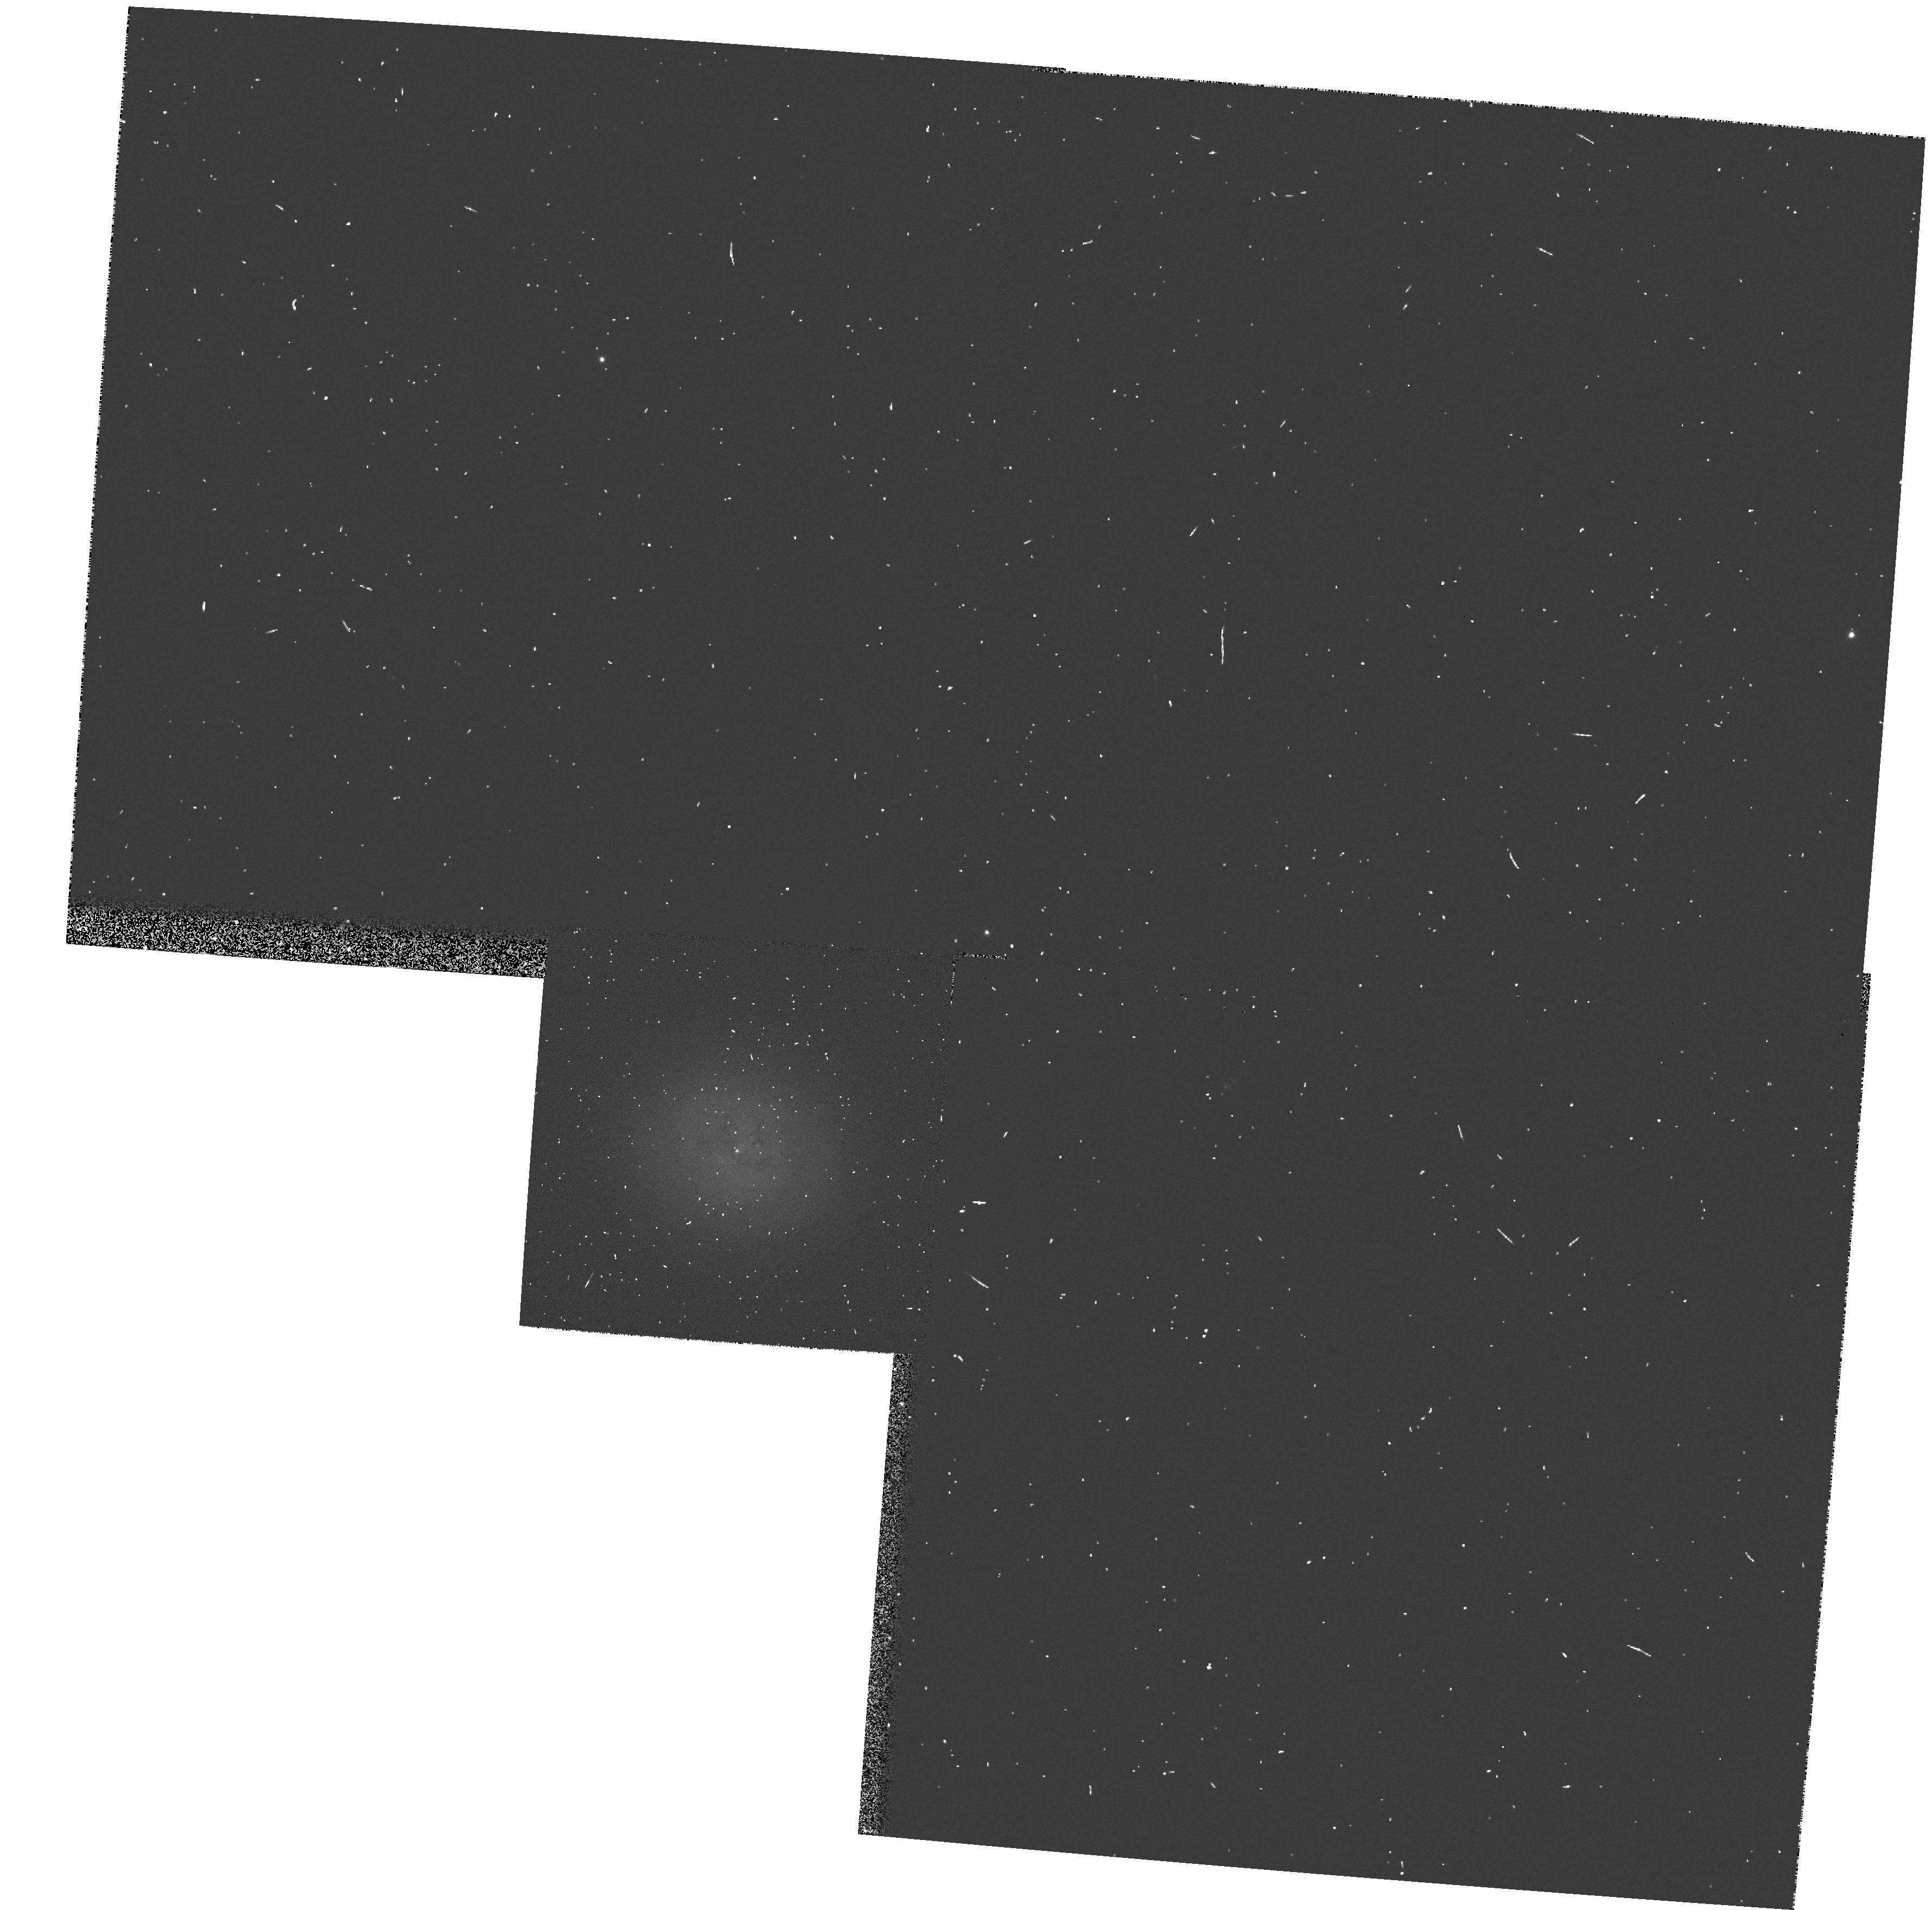
Target: IC3540. Instrument: WFPC2/PC. Filter: F555W. Exposure: 3 min. Observation ID: hst_5999_38_wfpc2_pc_f555w_u2tv38

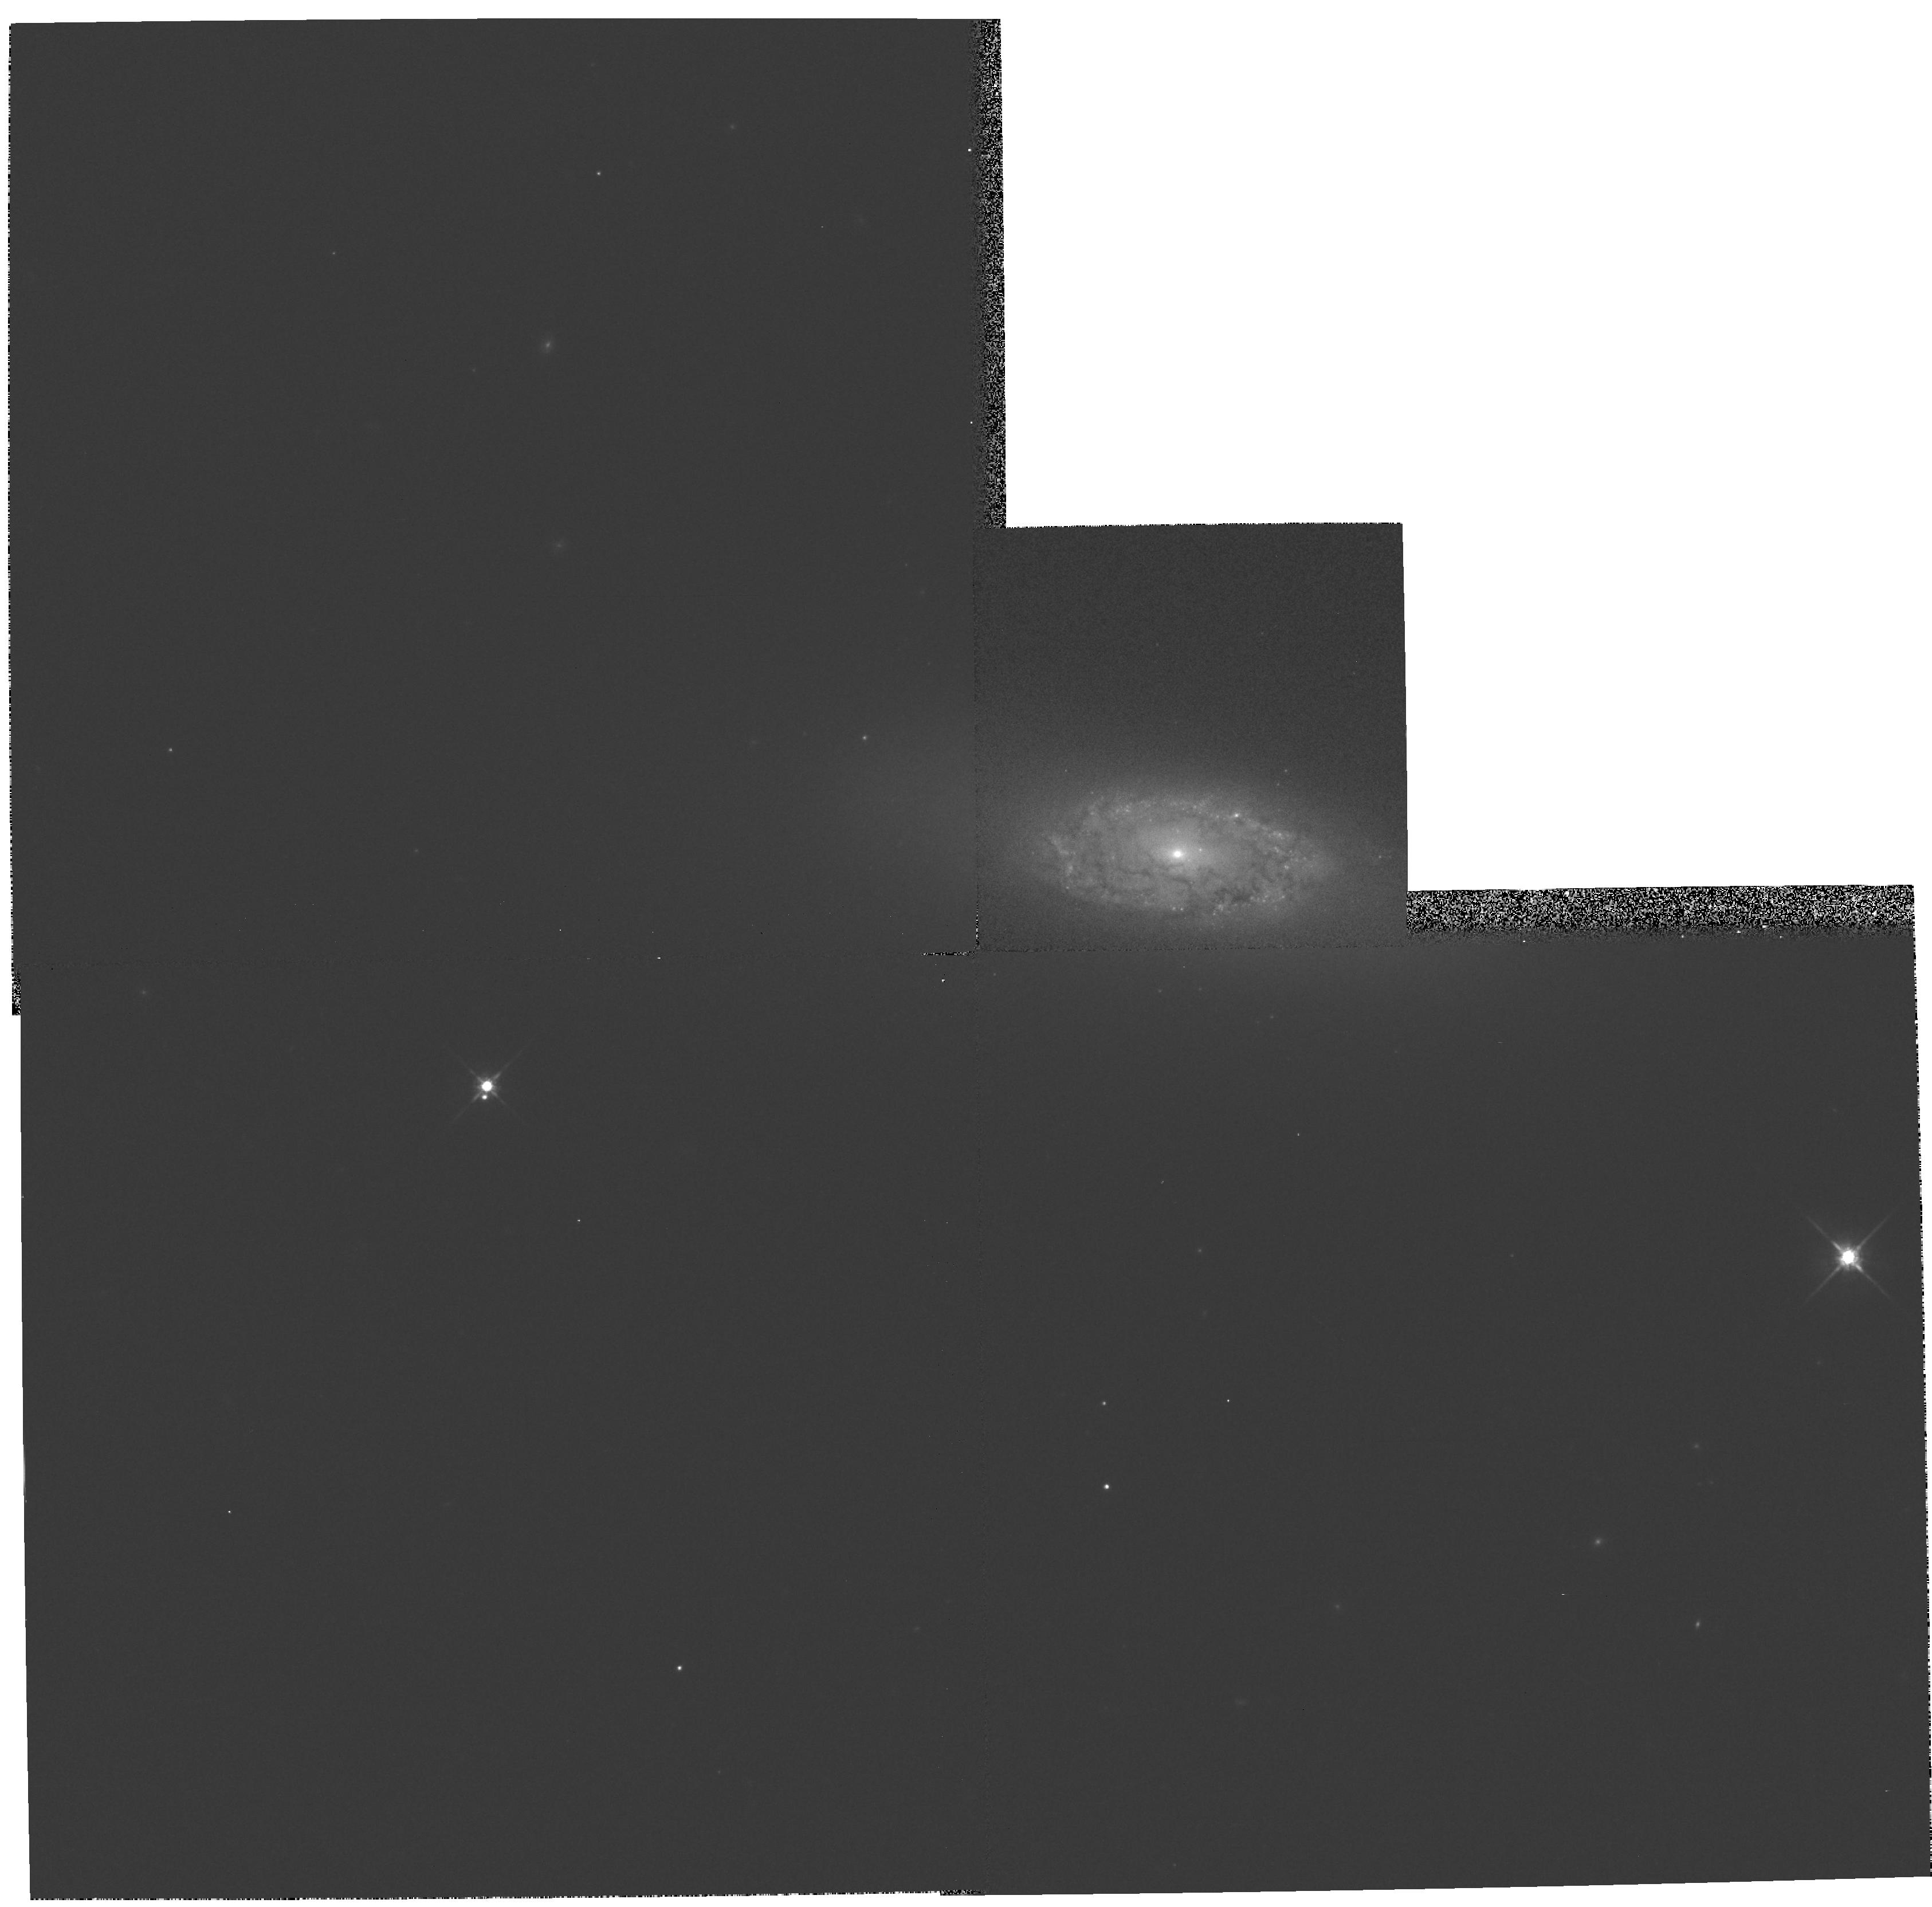
Target: NGC1581. Instrument: WFPC2/PC. Filter: F814W. Exposure: 5 min. Observation ID: hst_5999_29_wfpc2_pc_f814w_u2tv29

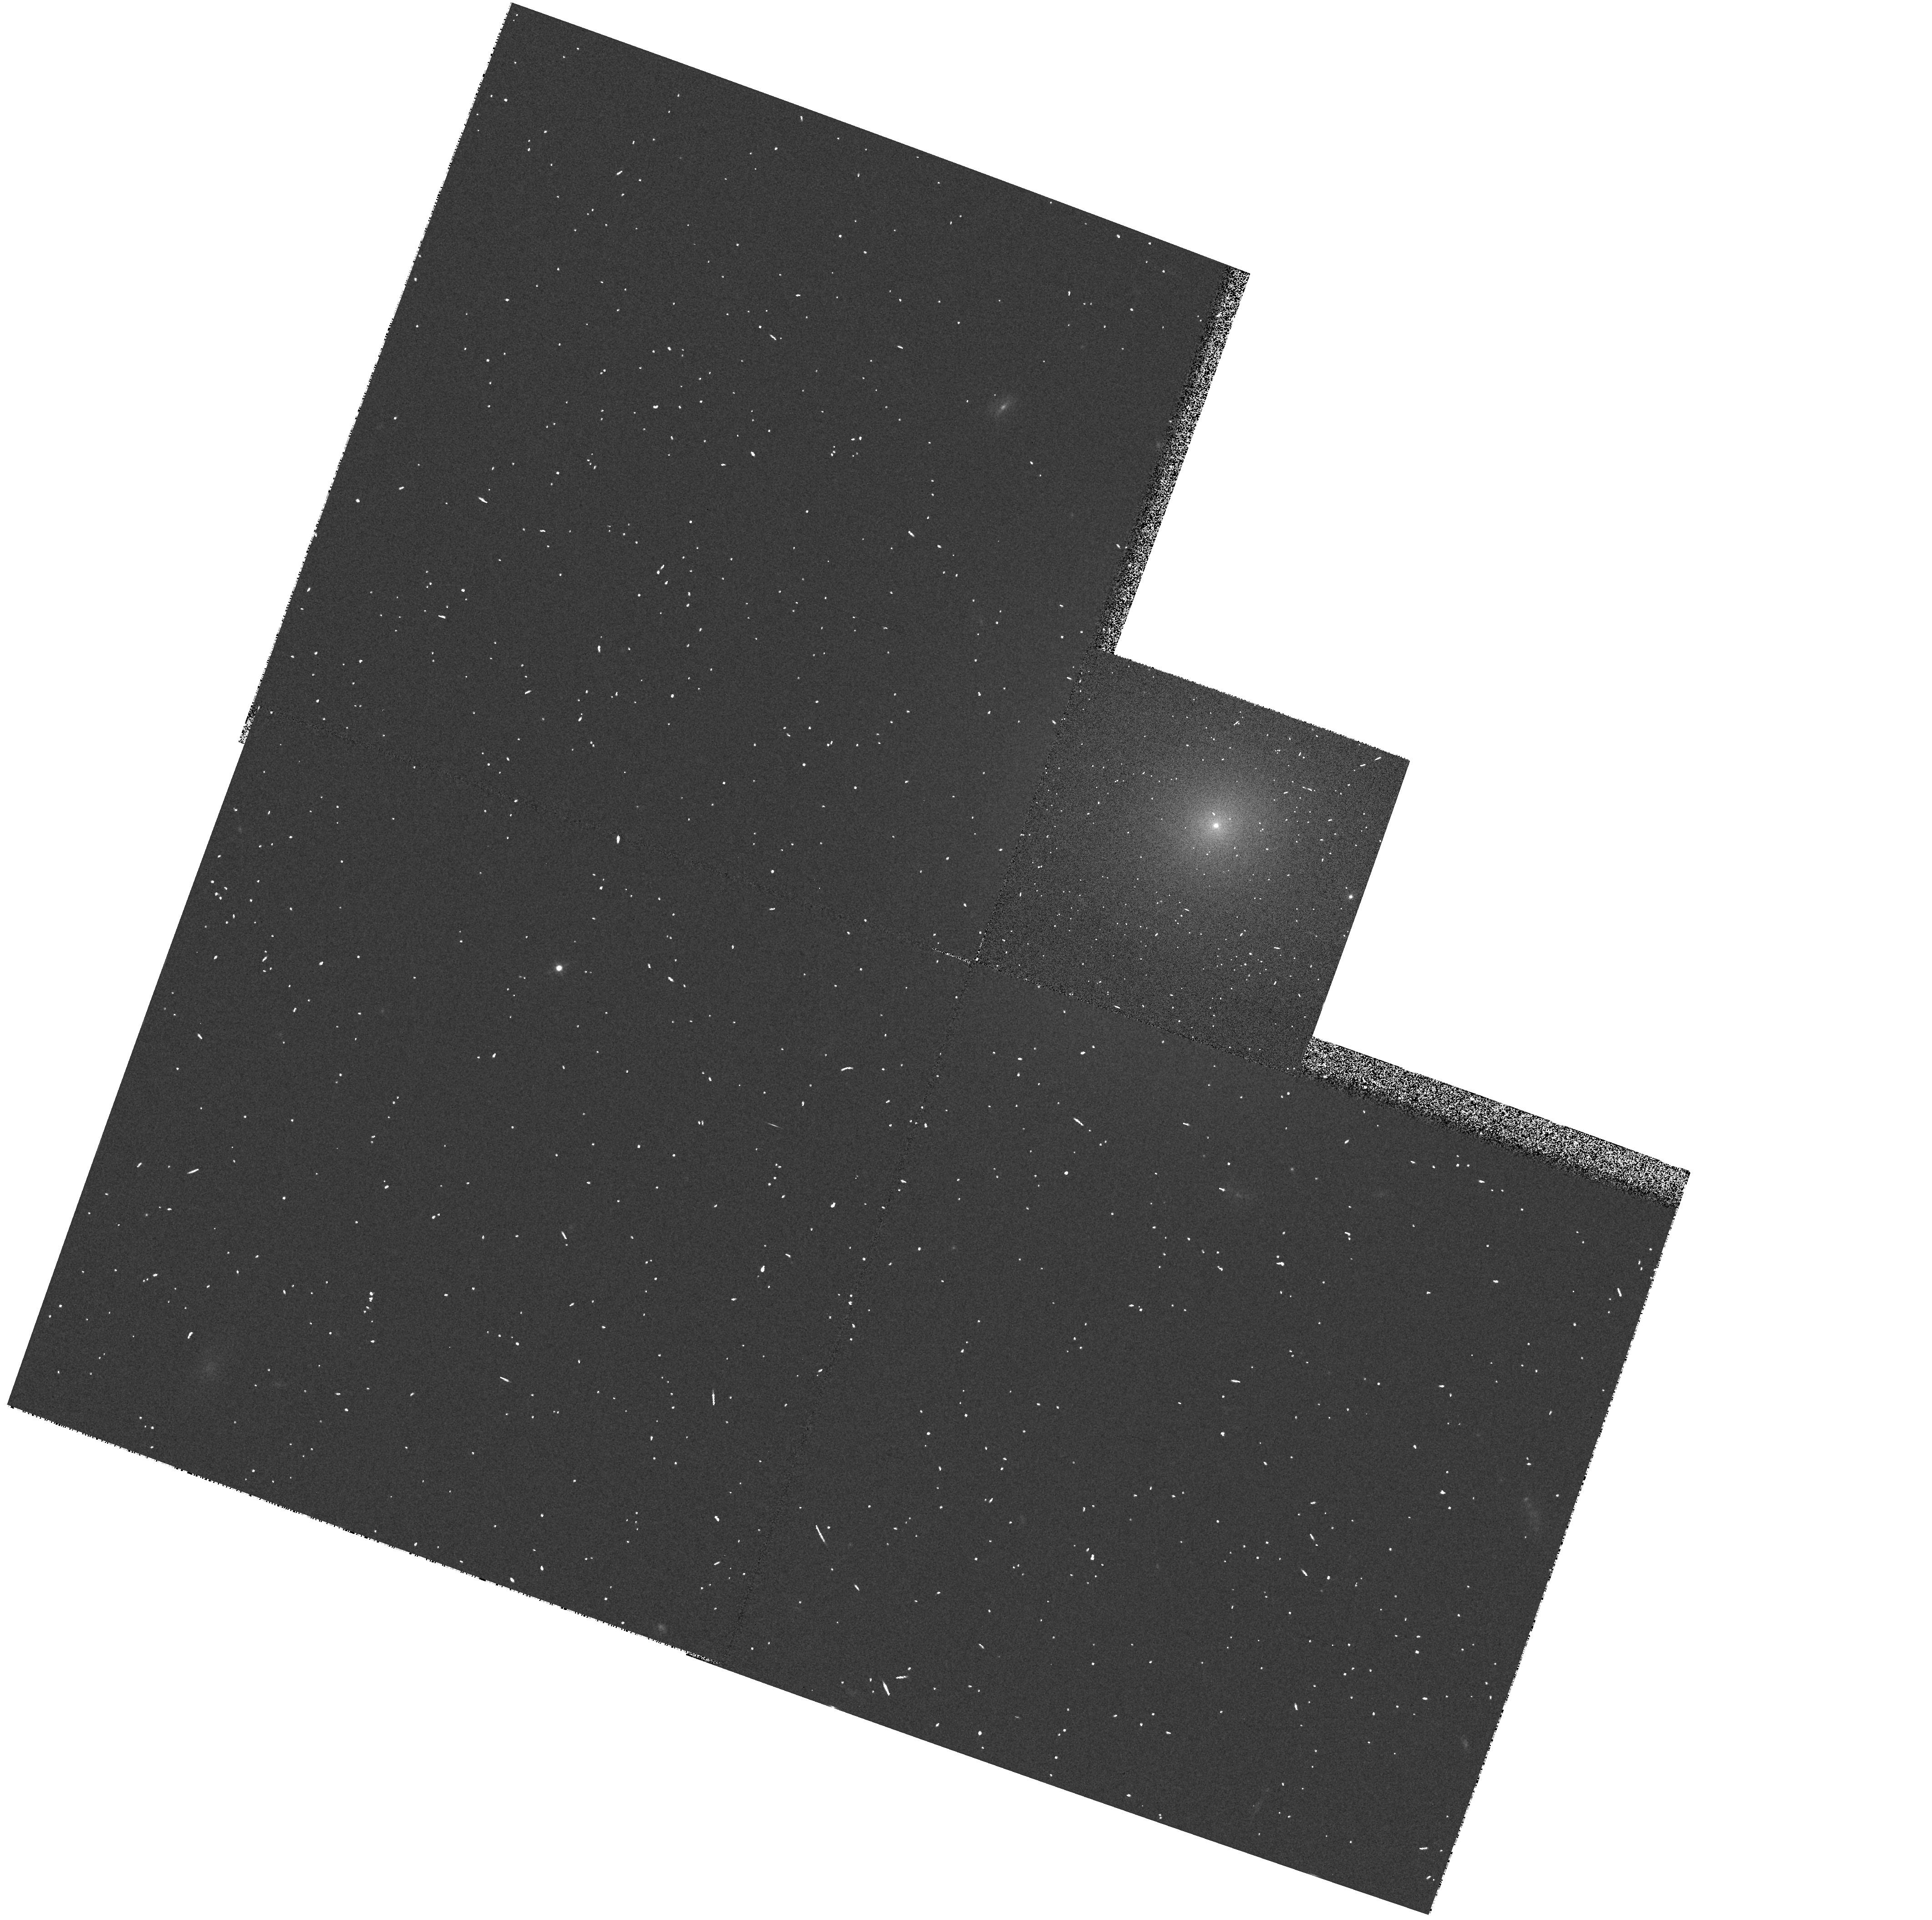
Target: IC3131. Instrument: WFPC2/PC. Filter: F555W. Exposure: 3 min. Observation ID: hst_5999_32_wfpc2_pc_f555w_u2tv32

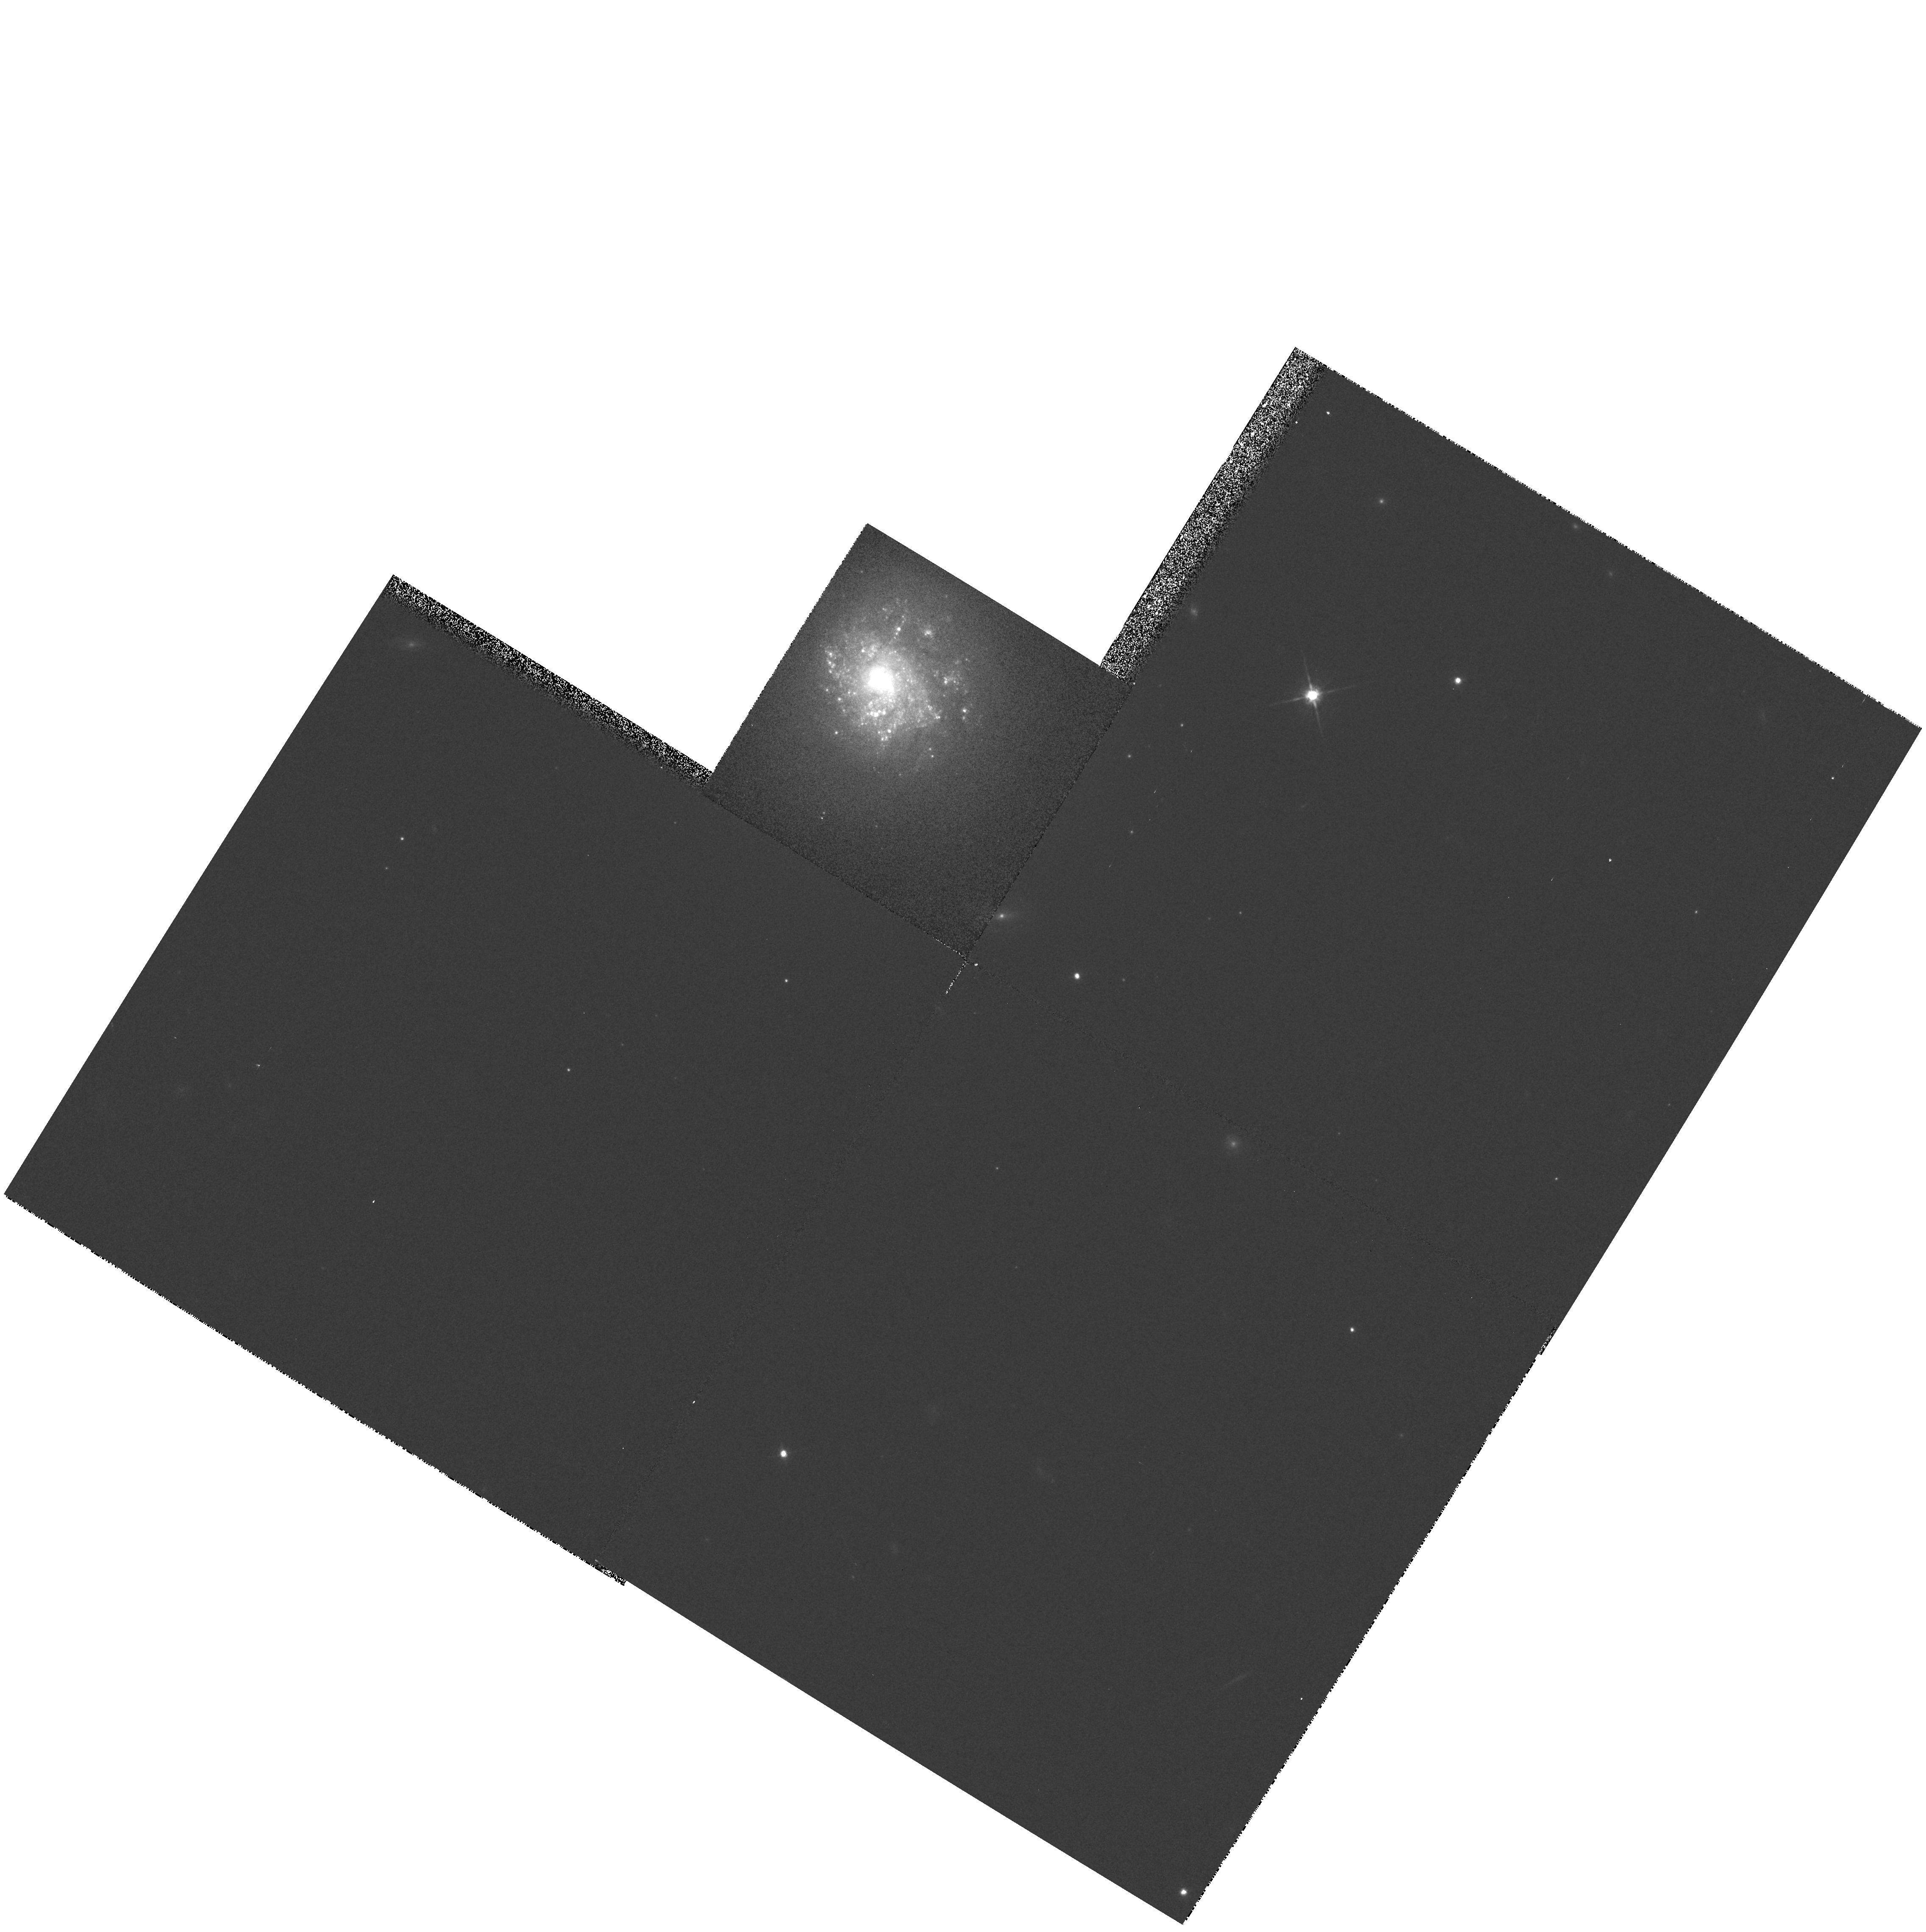
Target: ESO118-034. Instrument: WFPC2/PC. Filter: F814W. Exposure: 5 min. Observation ID: hst_5999_05_wfpc2_pc_f814w_u2tv05

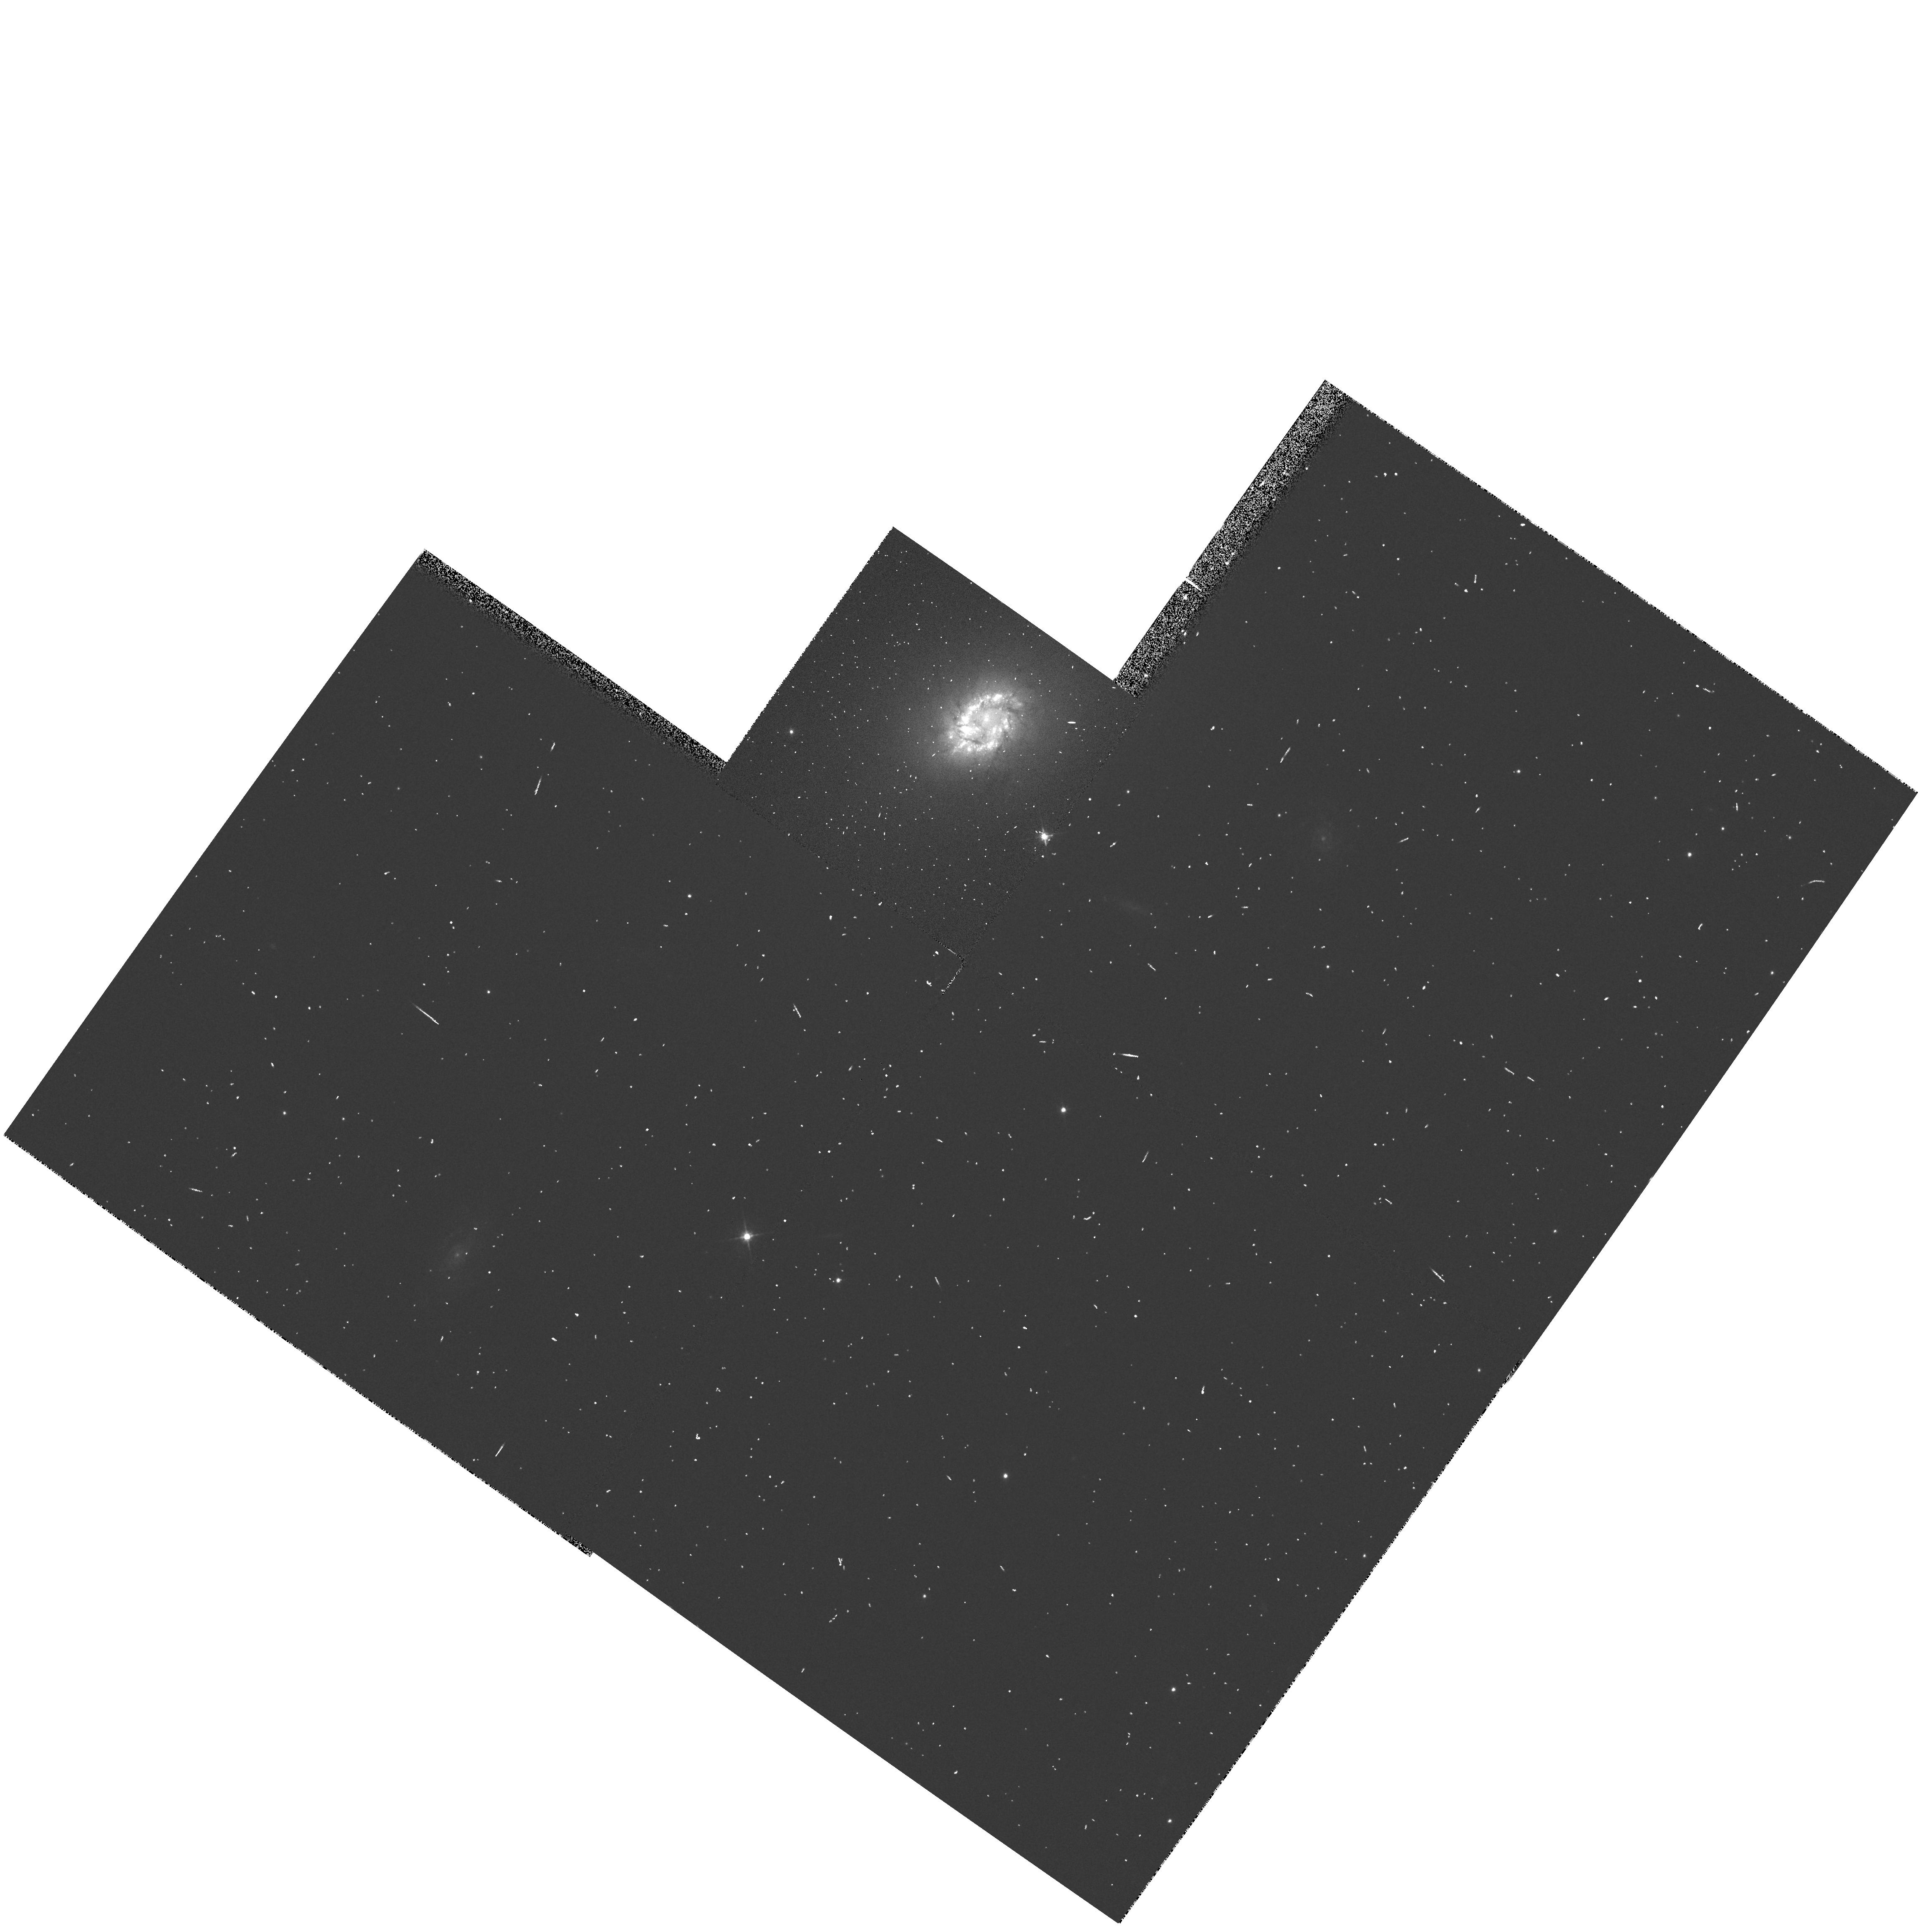
Target: NGC2328. Instrument: WFPC2/PC. Filter: F555W. Exposure: 3 min. Observation ID: hst_5999_06_wfpc2_pc_f555w_u2tv06

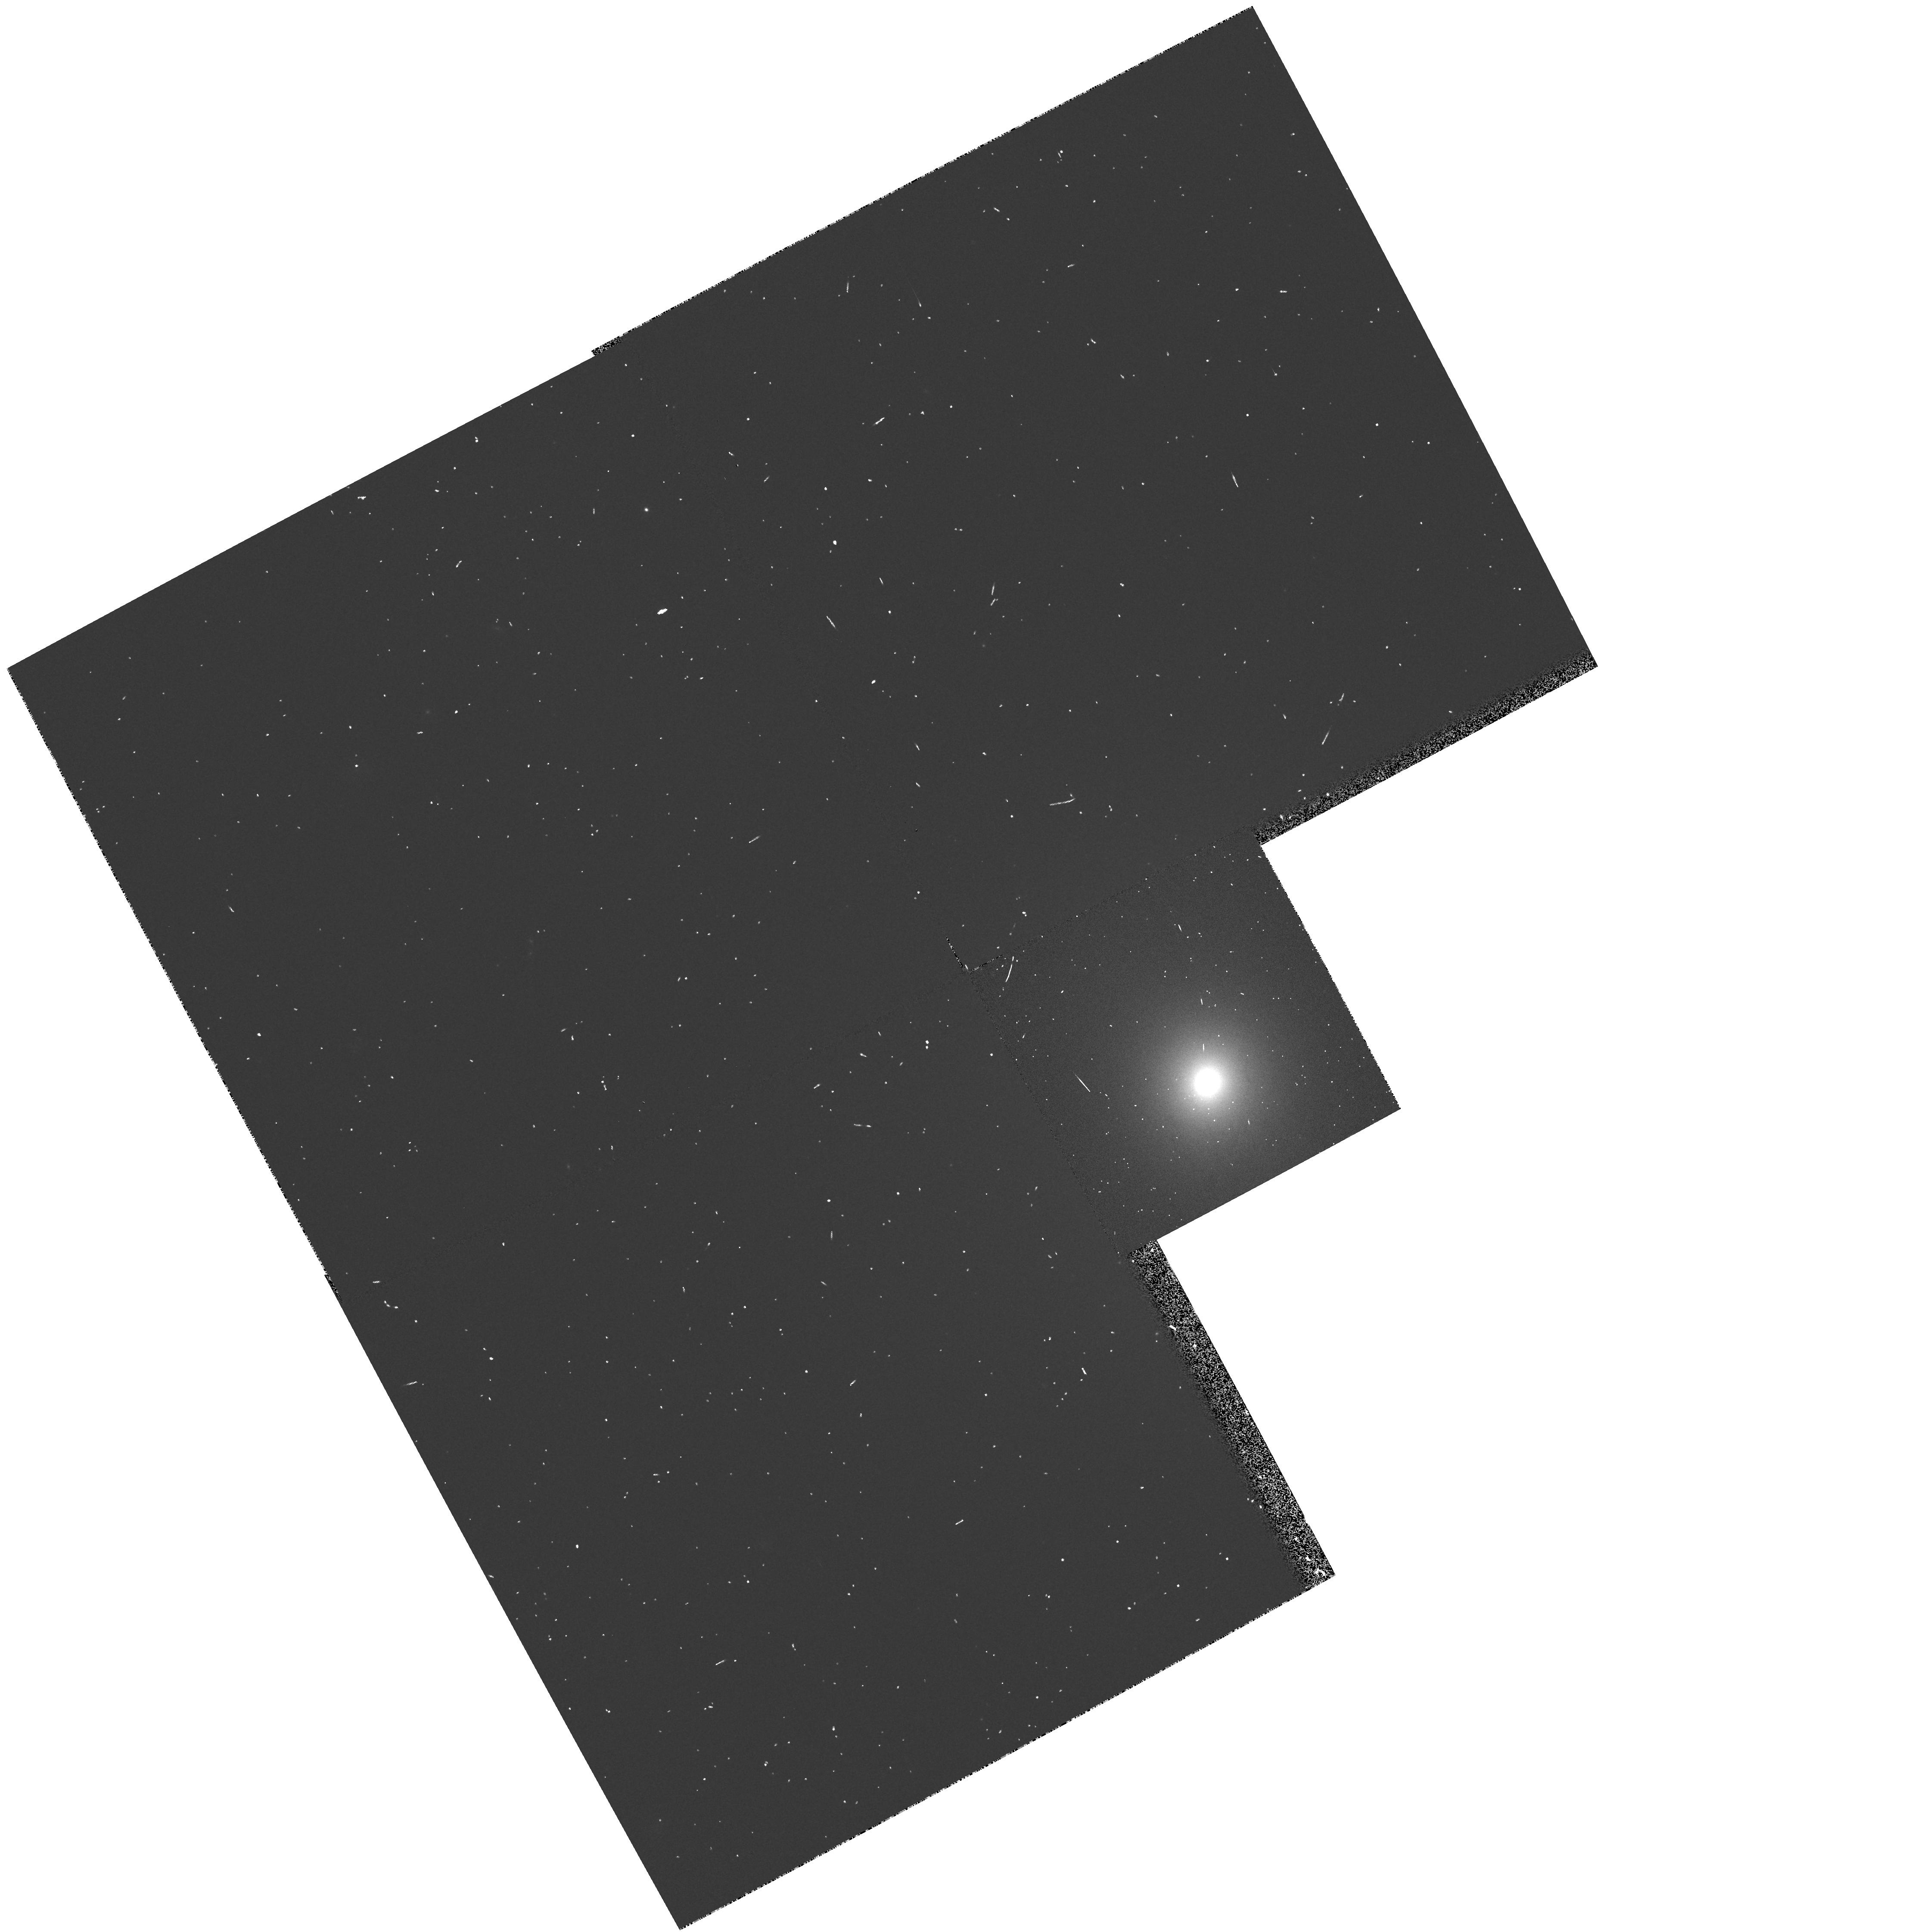
Target: NGC0474. Instrument: WFPC2/PC. Filter: F555W. Exposure: 3 min. Observation ID: hst_5999_22_wfpc2_pc_f555w_u2tv22

The Nuclear Structure of S0 Galaxies: A PC Imaging Survey (PI: Phillips, Andrew C.)

S0 galaxies as a class have received little attention and yet many fundamental questions remain concerning their nature. Their central regions are poorly understood because of limited resolution from ground-based observations, and yet these regions may contain vital clues about the nature and evolution of S0s and their relationship to spiral and elliptical galaxies. Interpretation of spectroscopic data in particular has been hampered by uncertainties about the light distribution at small radii. We propose a SNAPSHOT PC imaging survey of the cores of 40 nearby E/S0, S0 and S0/a galaxies, selected to cover a large range in luminosity. The goal of this project is to characterize the nuclei of such galaxies over a broad range of luminosities and within a variety of environments (field, Virgo and Fornax). These data will provide both qualitative and quantitative information on nuclear profiles and the presence of nuclear cusps, young and old stellar condensations, inner stellar disks and dust distribution in the central regions of these enigmatic galaxies. We will compare these properties to those of ellipticals and spiral galaxies, which have been well- studied with HST. These data will provide a first step towards establishing the frequency or ubiquity of black holes in the centers of disk galaxies. There is a significant possibility of discovery of unusual features that will merit follow-up study by the community.